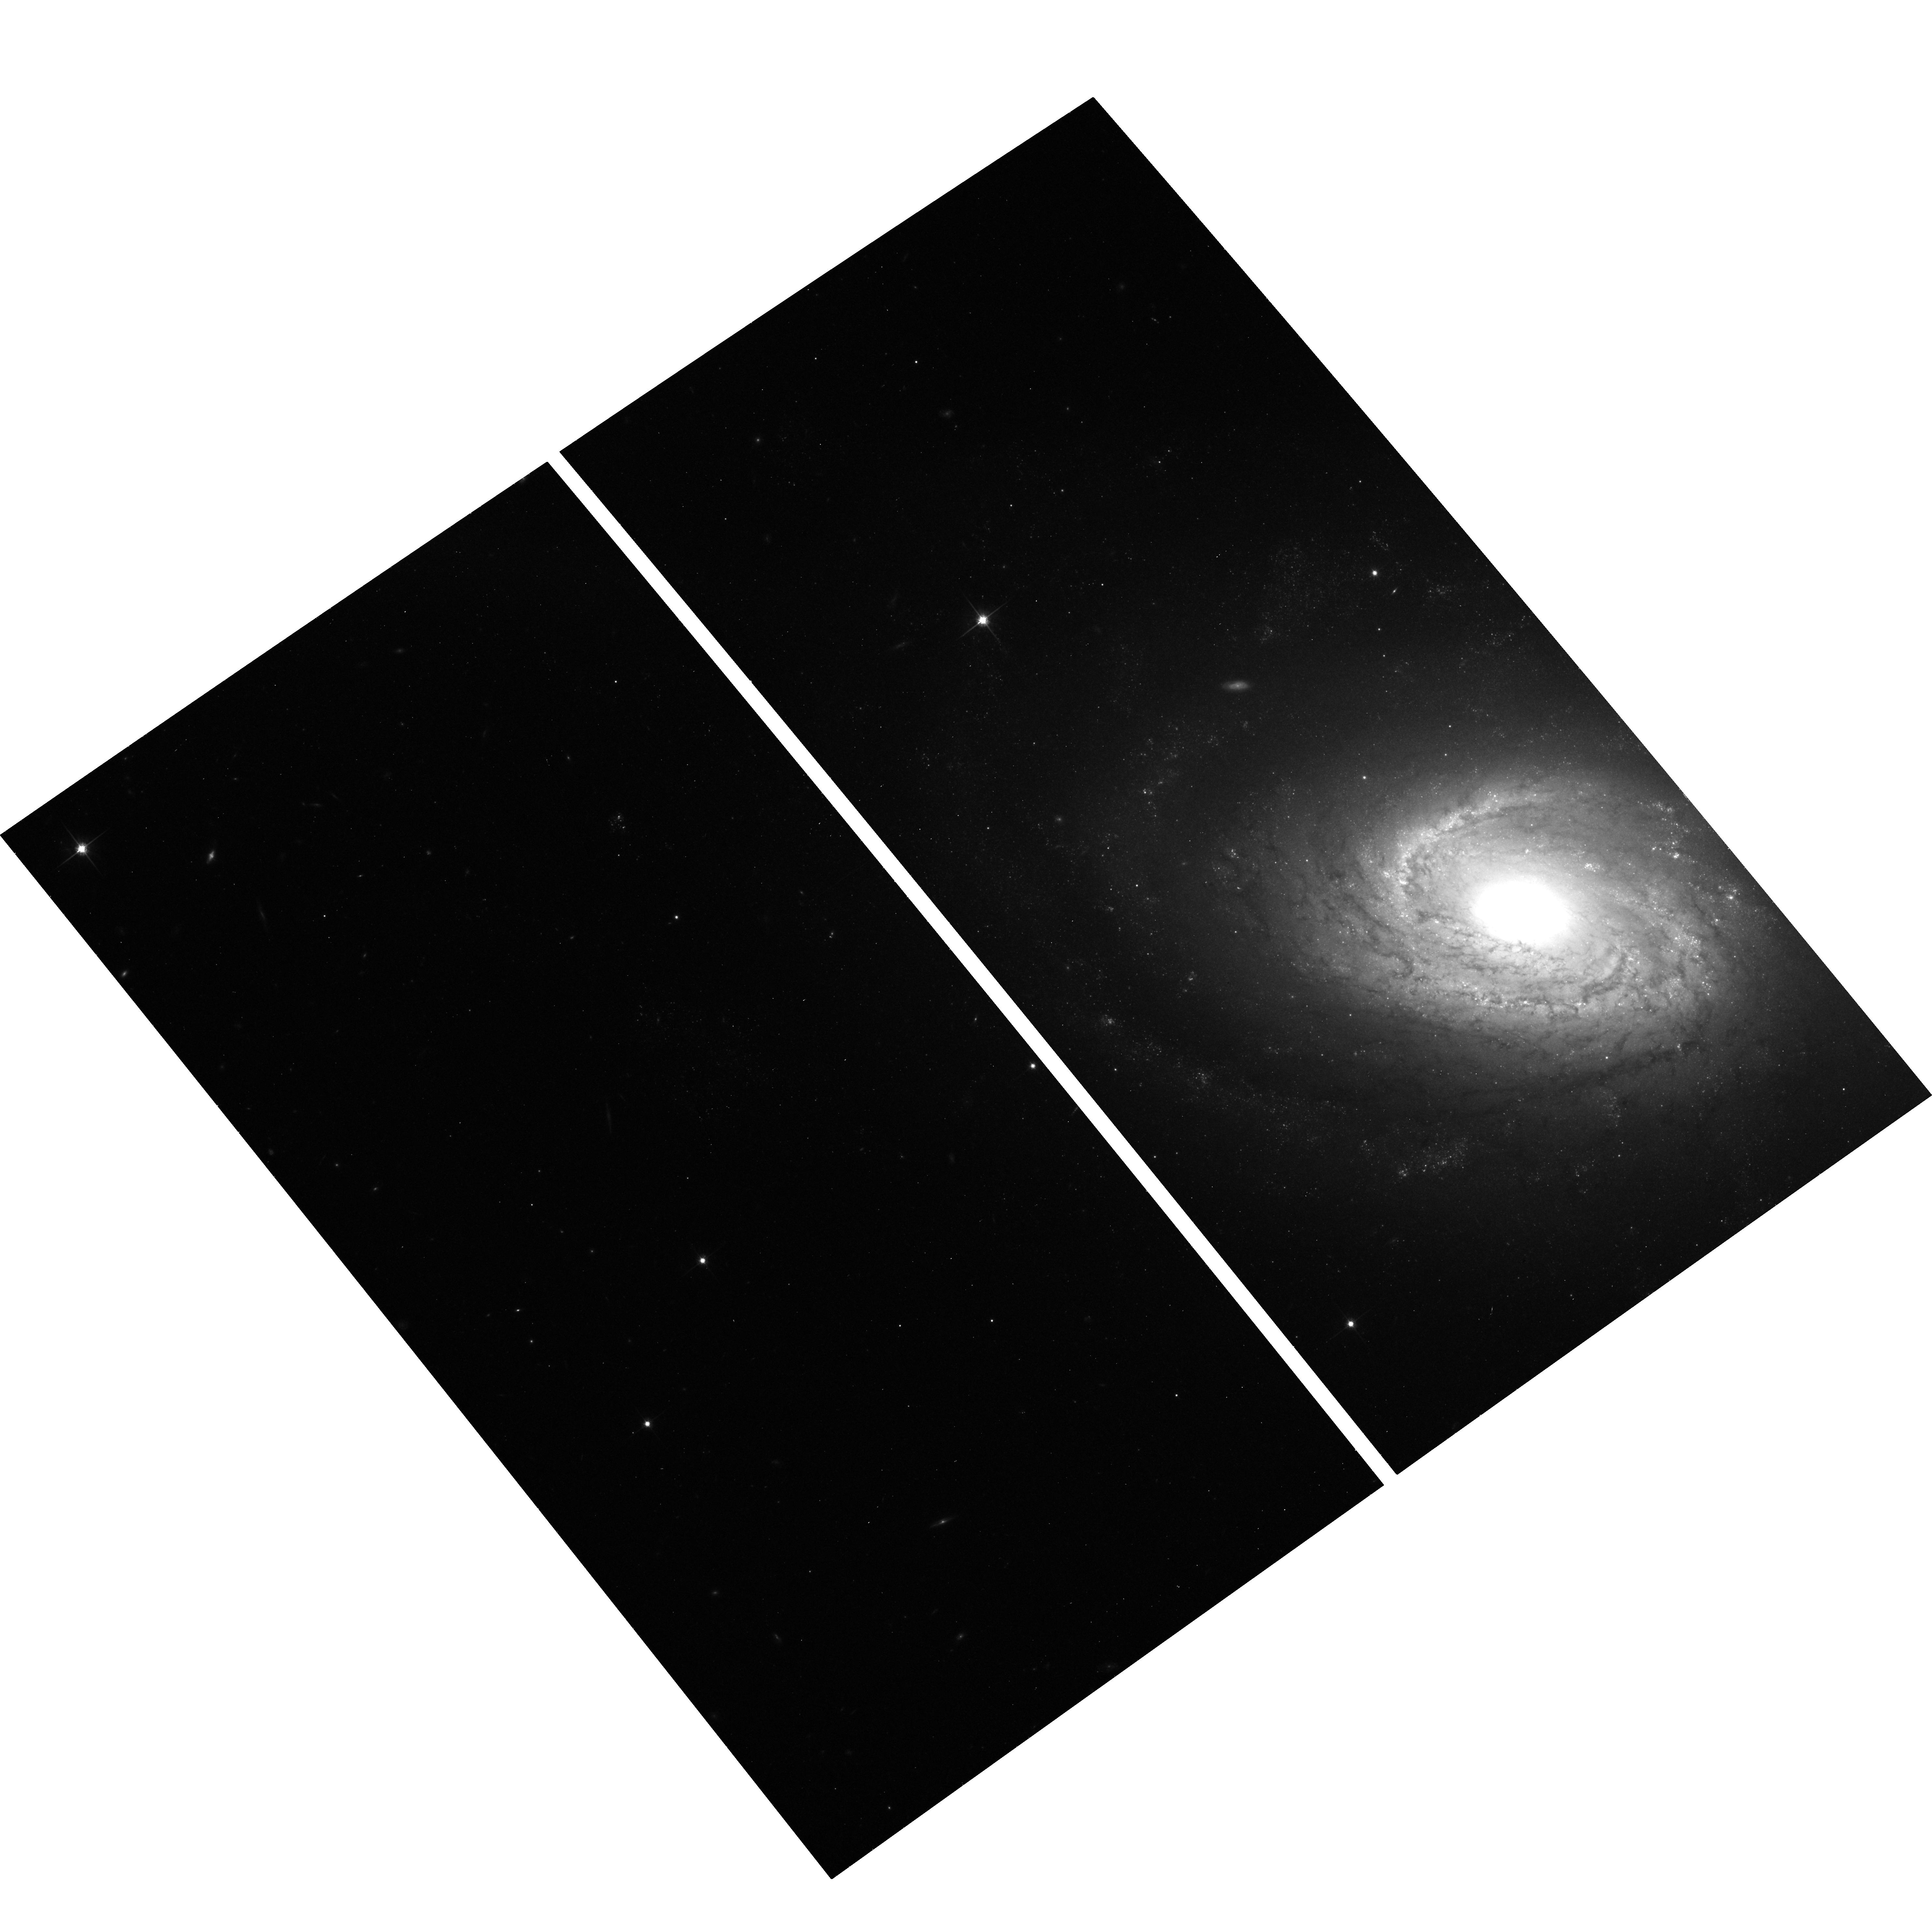
Target: SN2006MY. Instrument: ACS/WFC. Filter: F814W. Exposure: 18 min. Observation ID: hst_12282_01_acs_wfc_f814w_jbks01

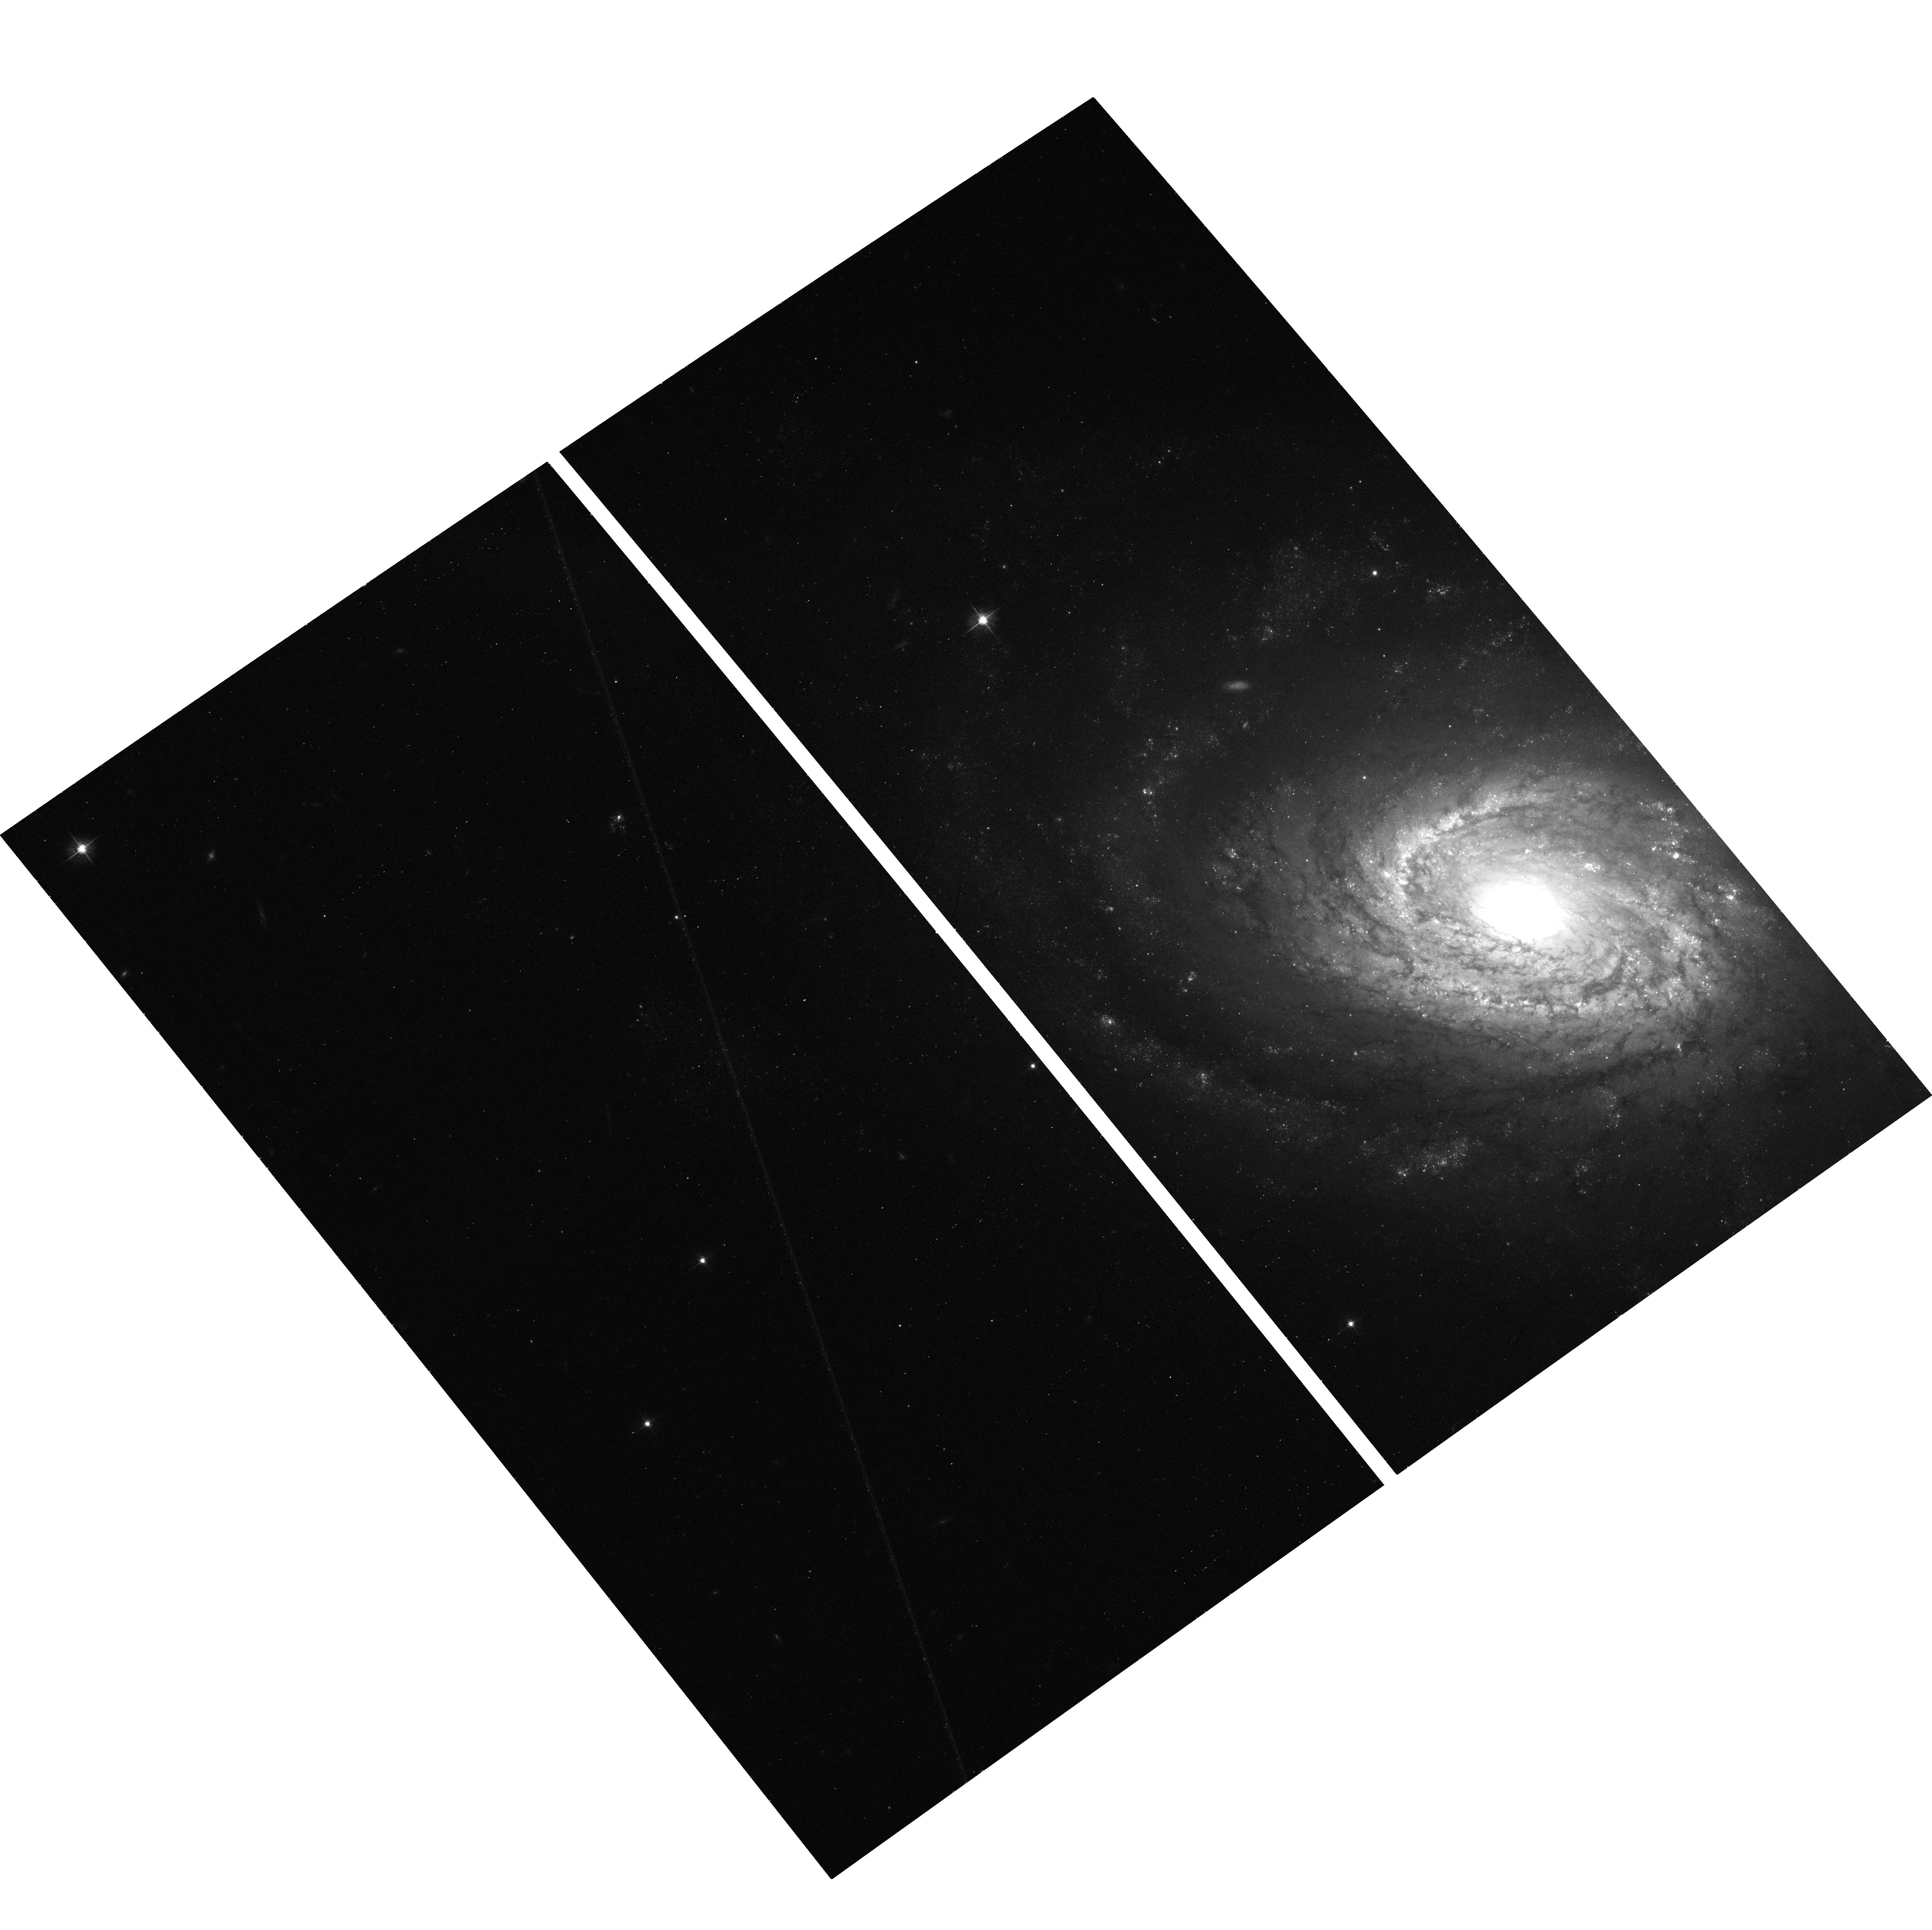
Target: SN2006MY. Instrument: ACS/WFC. Filter: F555W. Exposure: 18 min. Observation ID: hst_12282_01_acs_wfc_f555w_jbks01

The Final Word on the Progenitor of the Type II-Plateau Supernova SN 2006my (PI: Leonard, Douglas)

Despite recent rapid progress, the field of supernova (SN) progenitor identification remains in its infancy, with only four supernovae having had unambiguous detection and characterization of their progenitor stars made. The existence of pre-SN WFPC2 images of the site of the nearby core-collapse (Type II-Plateau) SN 2006my has enabled three independent searches for its progenitor star to be carried out. In the first, Li et. al. (2007) find spatial coincidence between the SN and a possibly extended source with properties deemed consistent with those of a red supergiant. Subsequent analyses by Leonard et al. (2008) and Crockett et al. (2010) refute the Li et al. detection claim, but recognize that existing data do not permit a definitive resolution of the issue since even the revised SN localizations place SN 2006my on part of the putative progenitor's point-spread-function in the pre-SN frames (although no longer at its center). The time is ripe to settle the issue: A single-orbit reobservation of the SN site with HST/ACS will permit the definitive determination of whether this object is indeed associated with SN 2006my. If it is, and its flux is found to have diminished (it was an extended source) or vanished (it was an isolated star), then this will enable the second conclusive characterization of a Type II-Plateau supernova's progenitor star's properties to be made. If it is not, then upper mass limits on the progenitor star will be confidently declared the final word on the topic.